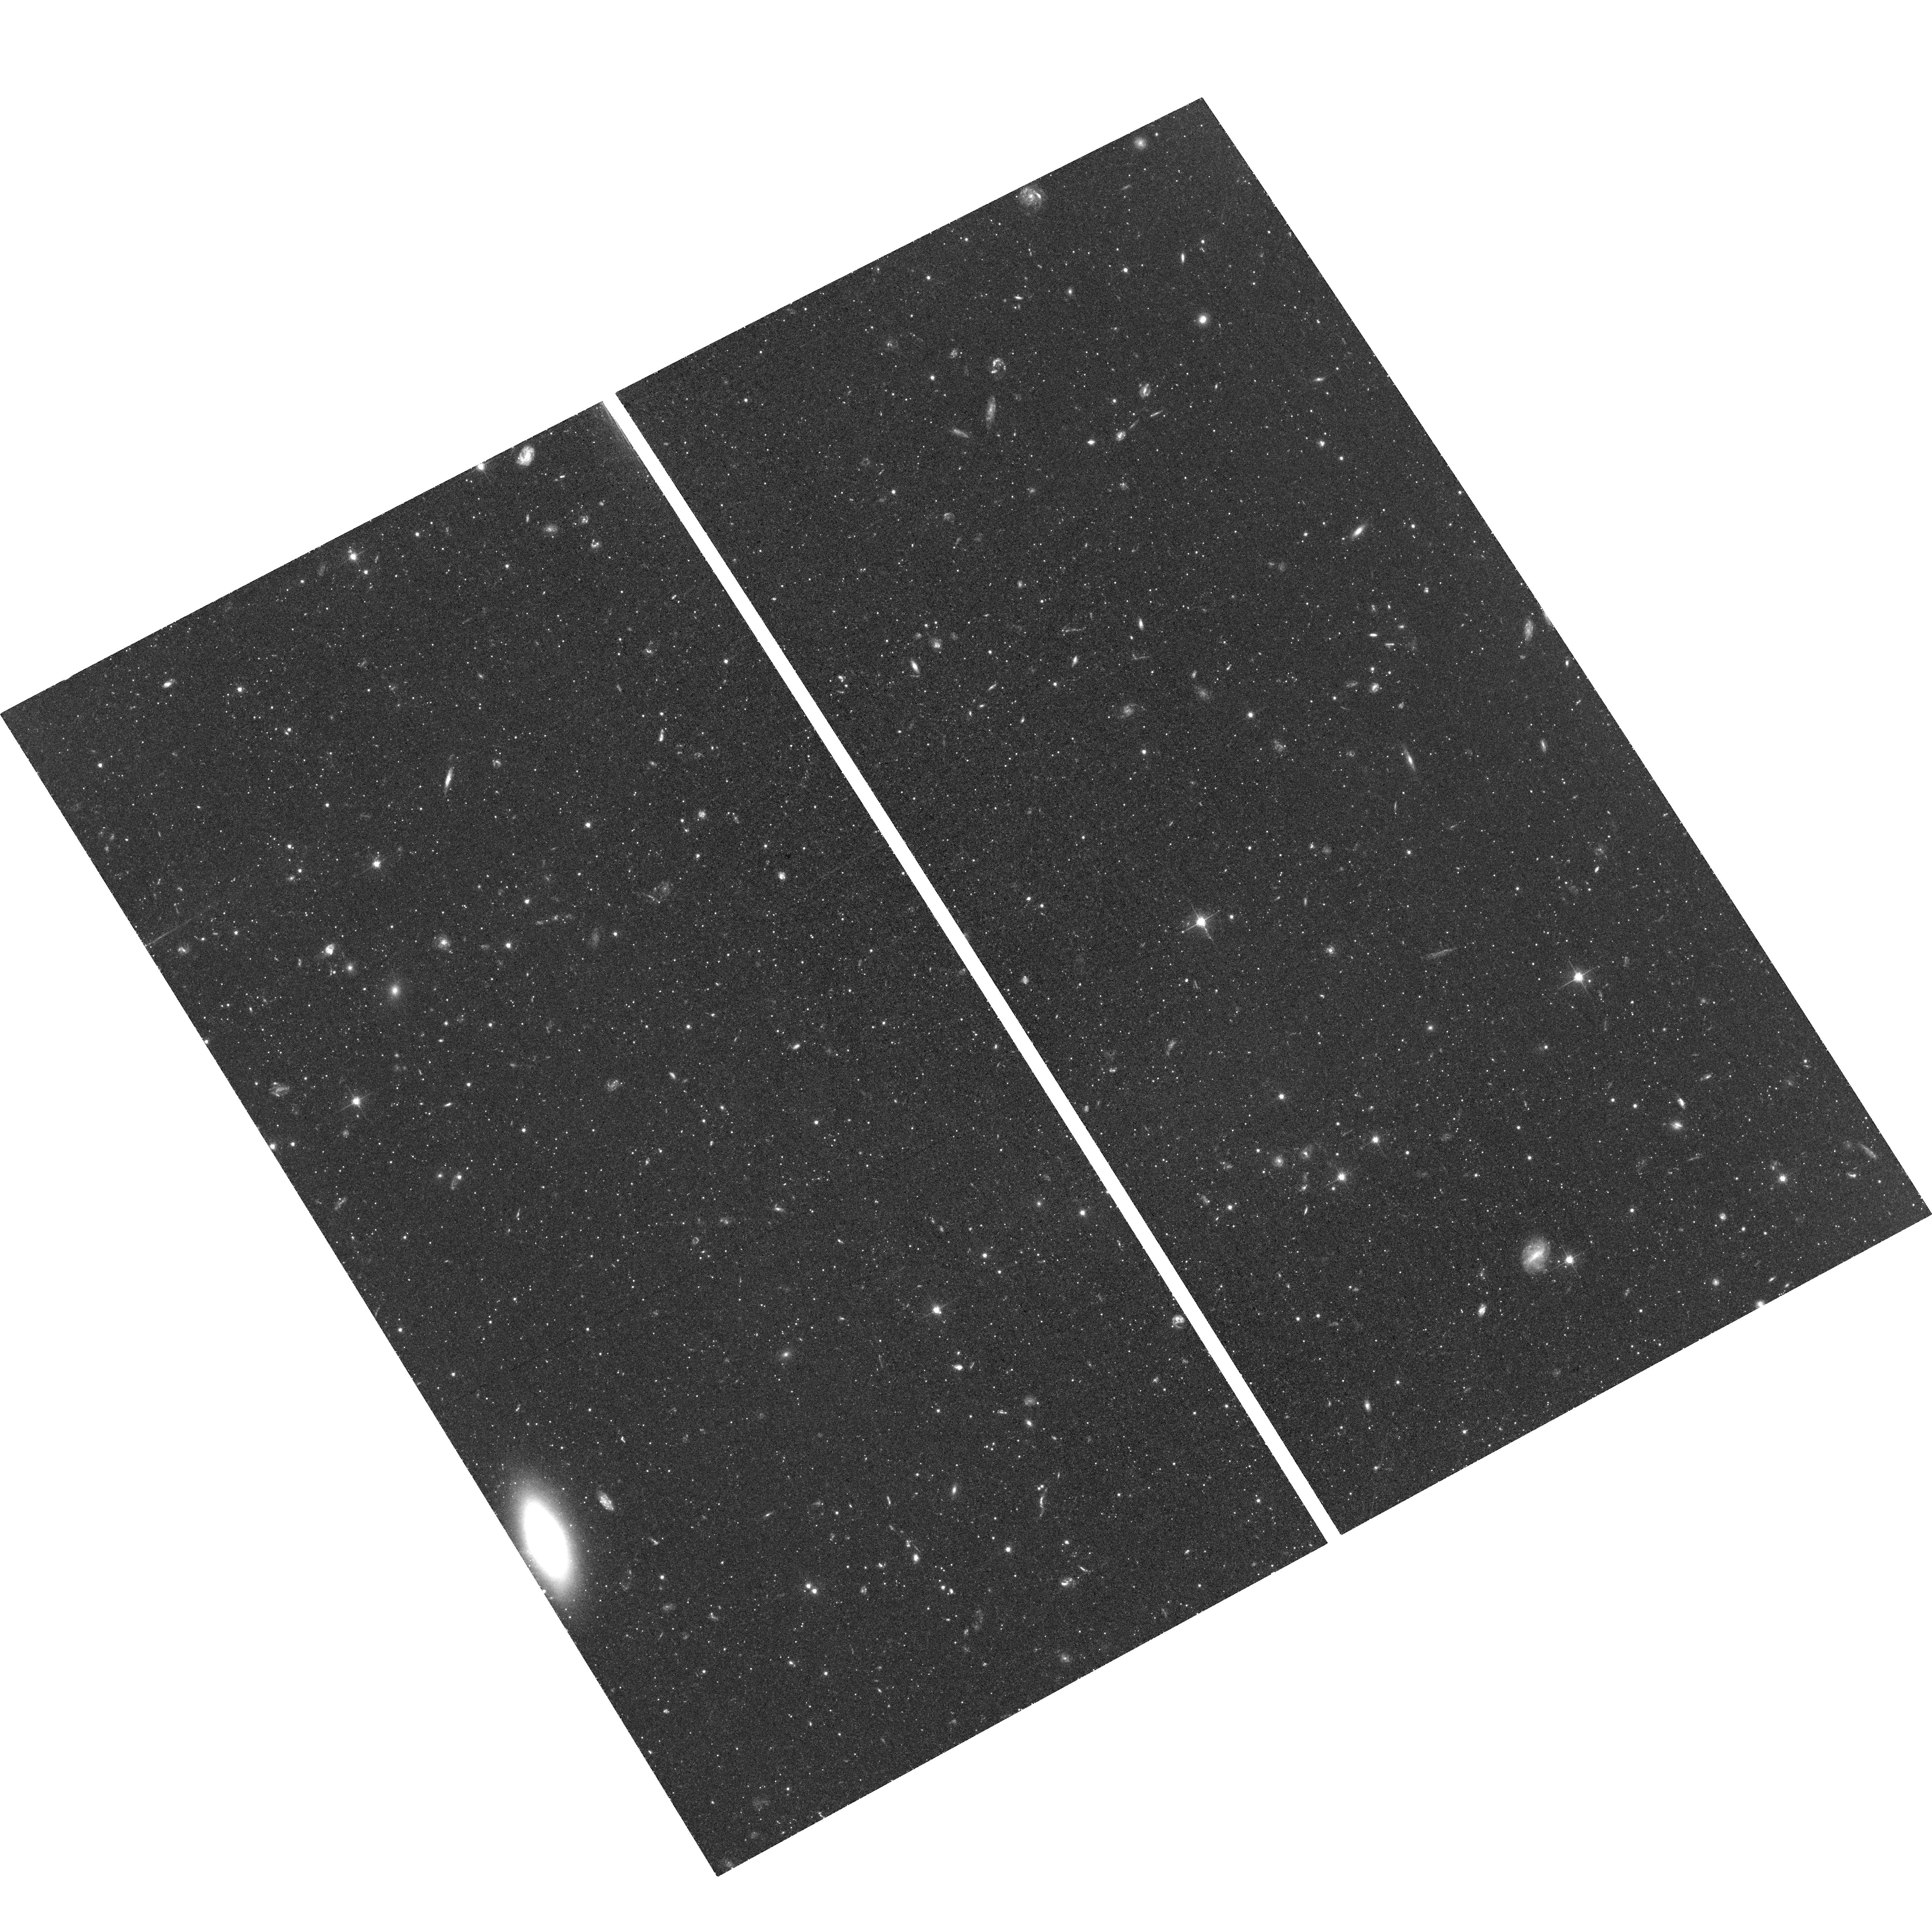
Target: CVN-I-DSPH-2
Instrument: ACS/WFC
Filter: F606W
Exposure: 1.4 h
Observation ID: hst_15476_03_acs_wfc_f606w_jdt303

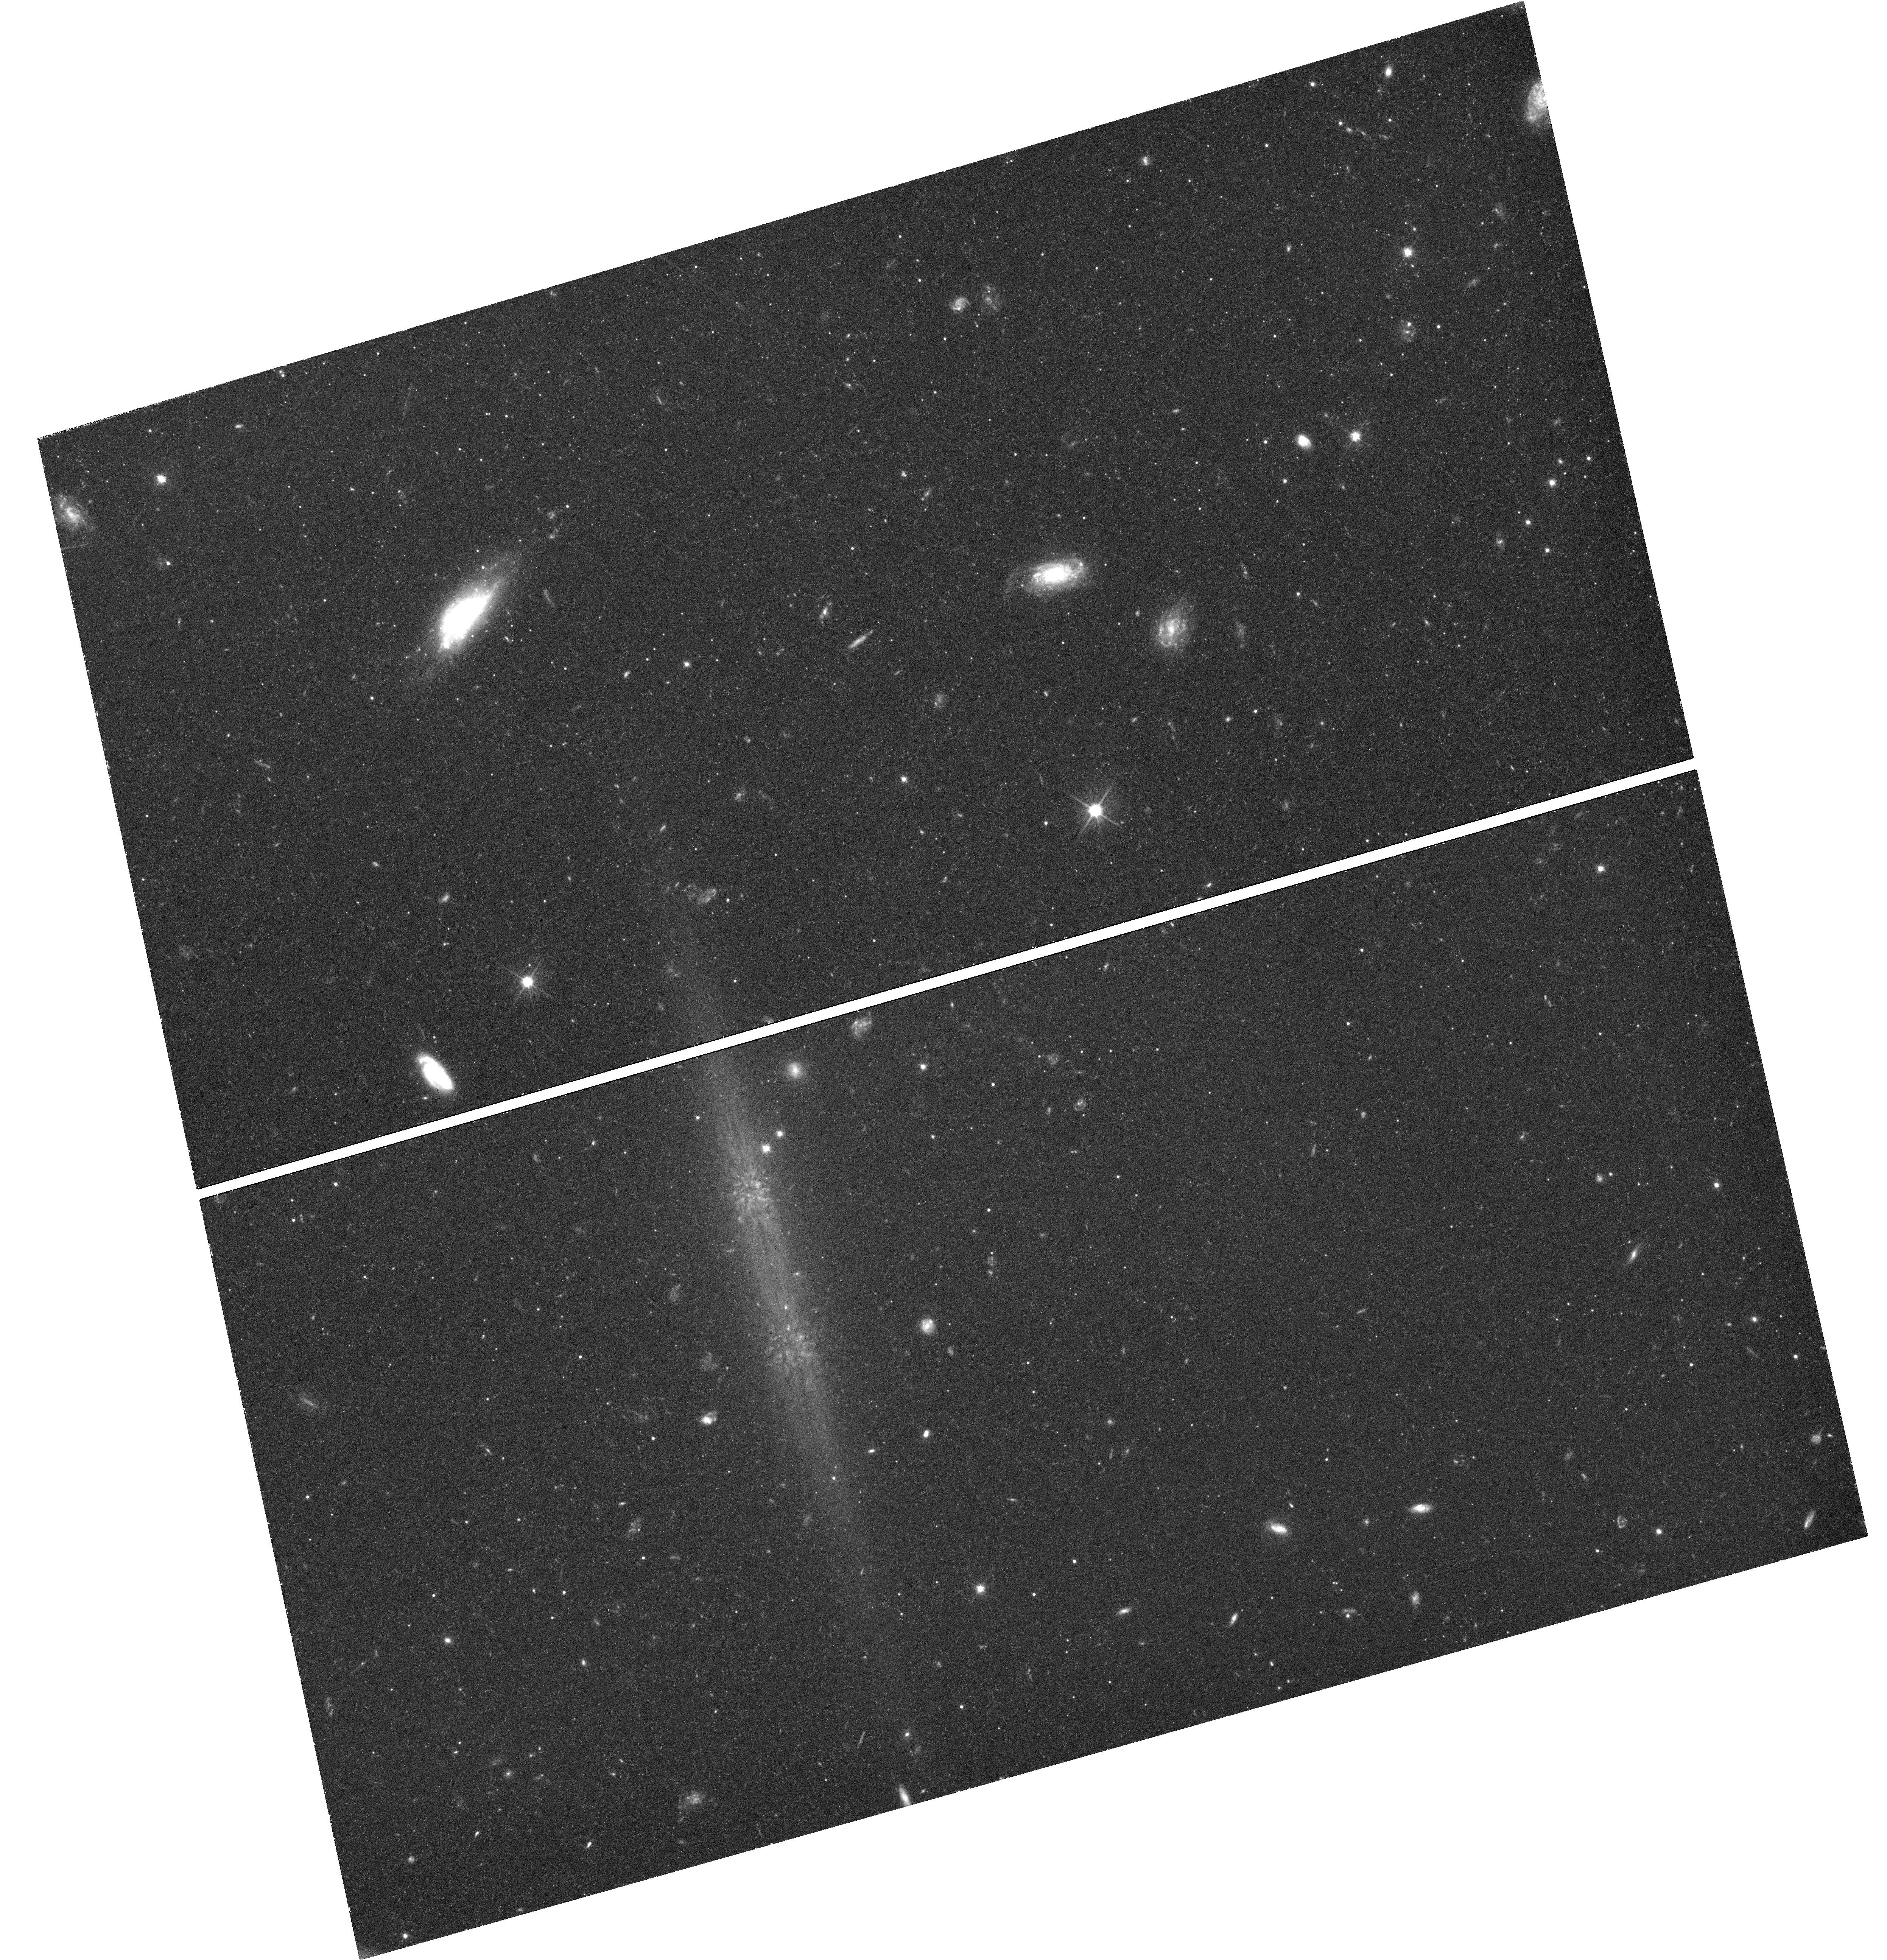
Target: field at RA 202.047°, Dec 33.491°
Instrument: WFC3/UVIS
Filter: F606W
Exposure: 1.5 h
Observation ID: hst_15476_01_wfc3_uvis_f606w_idt301

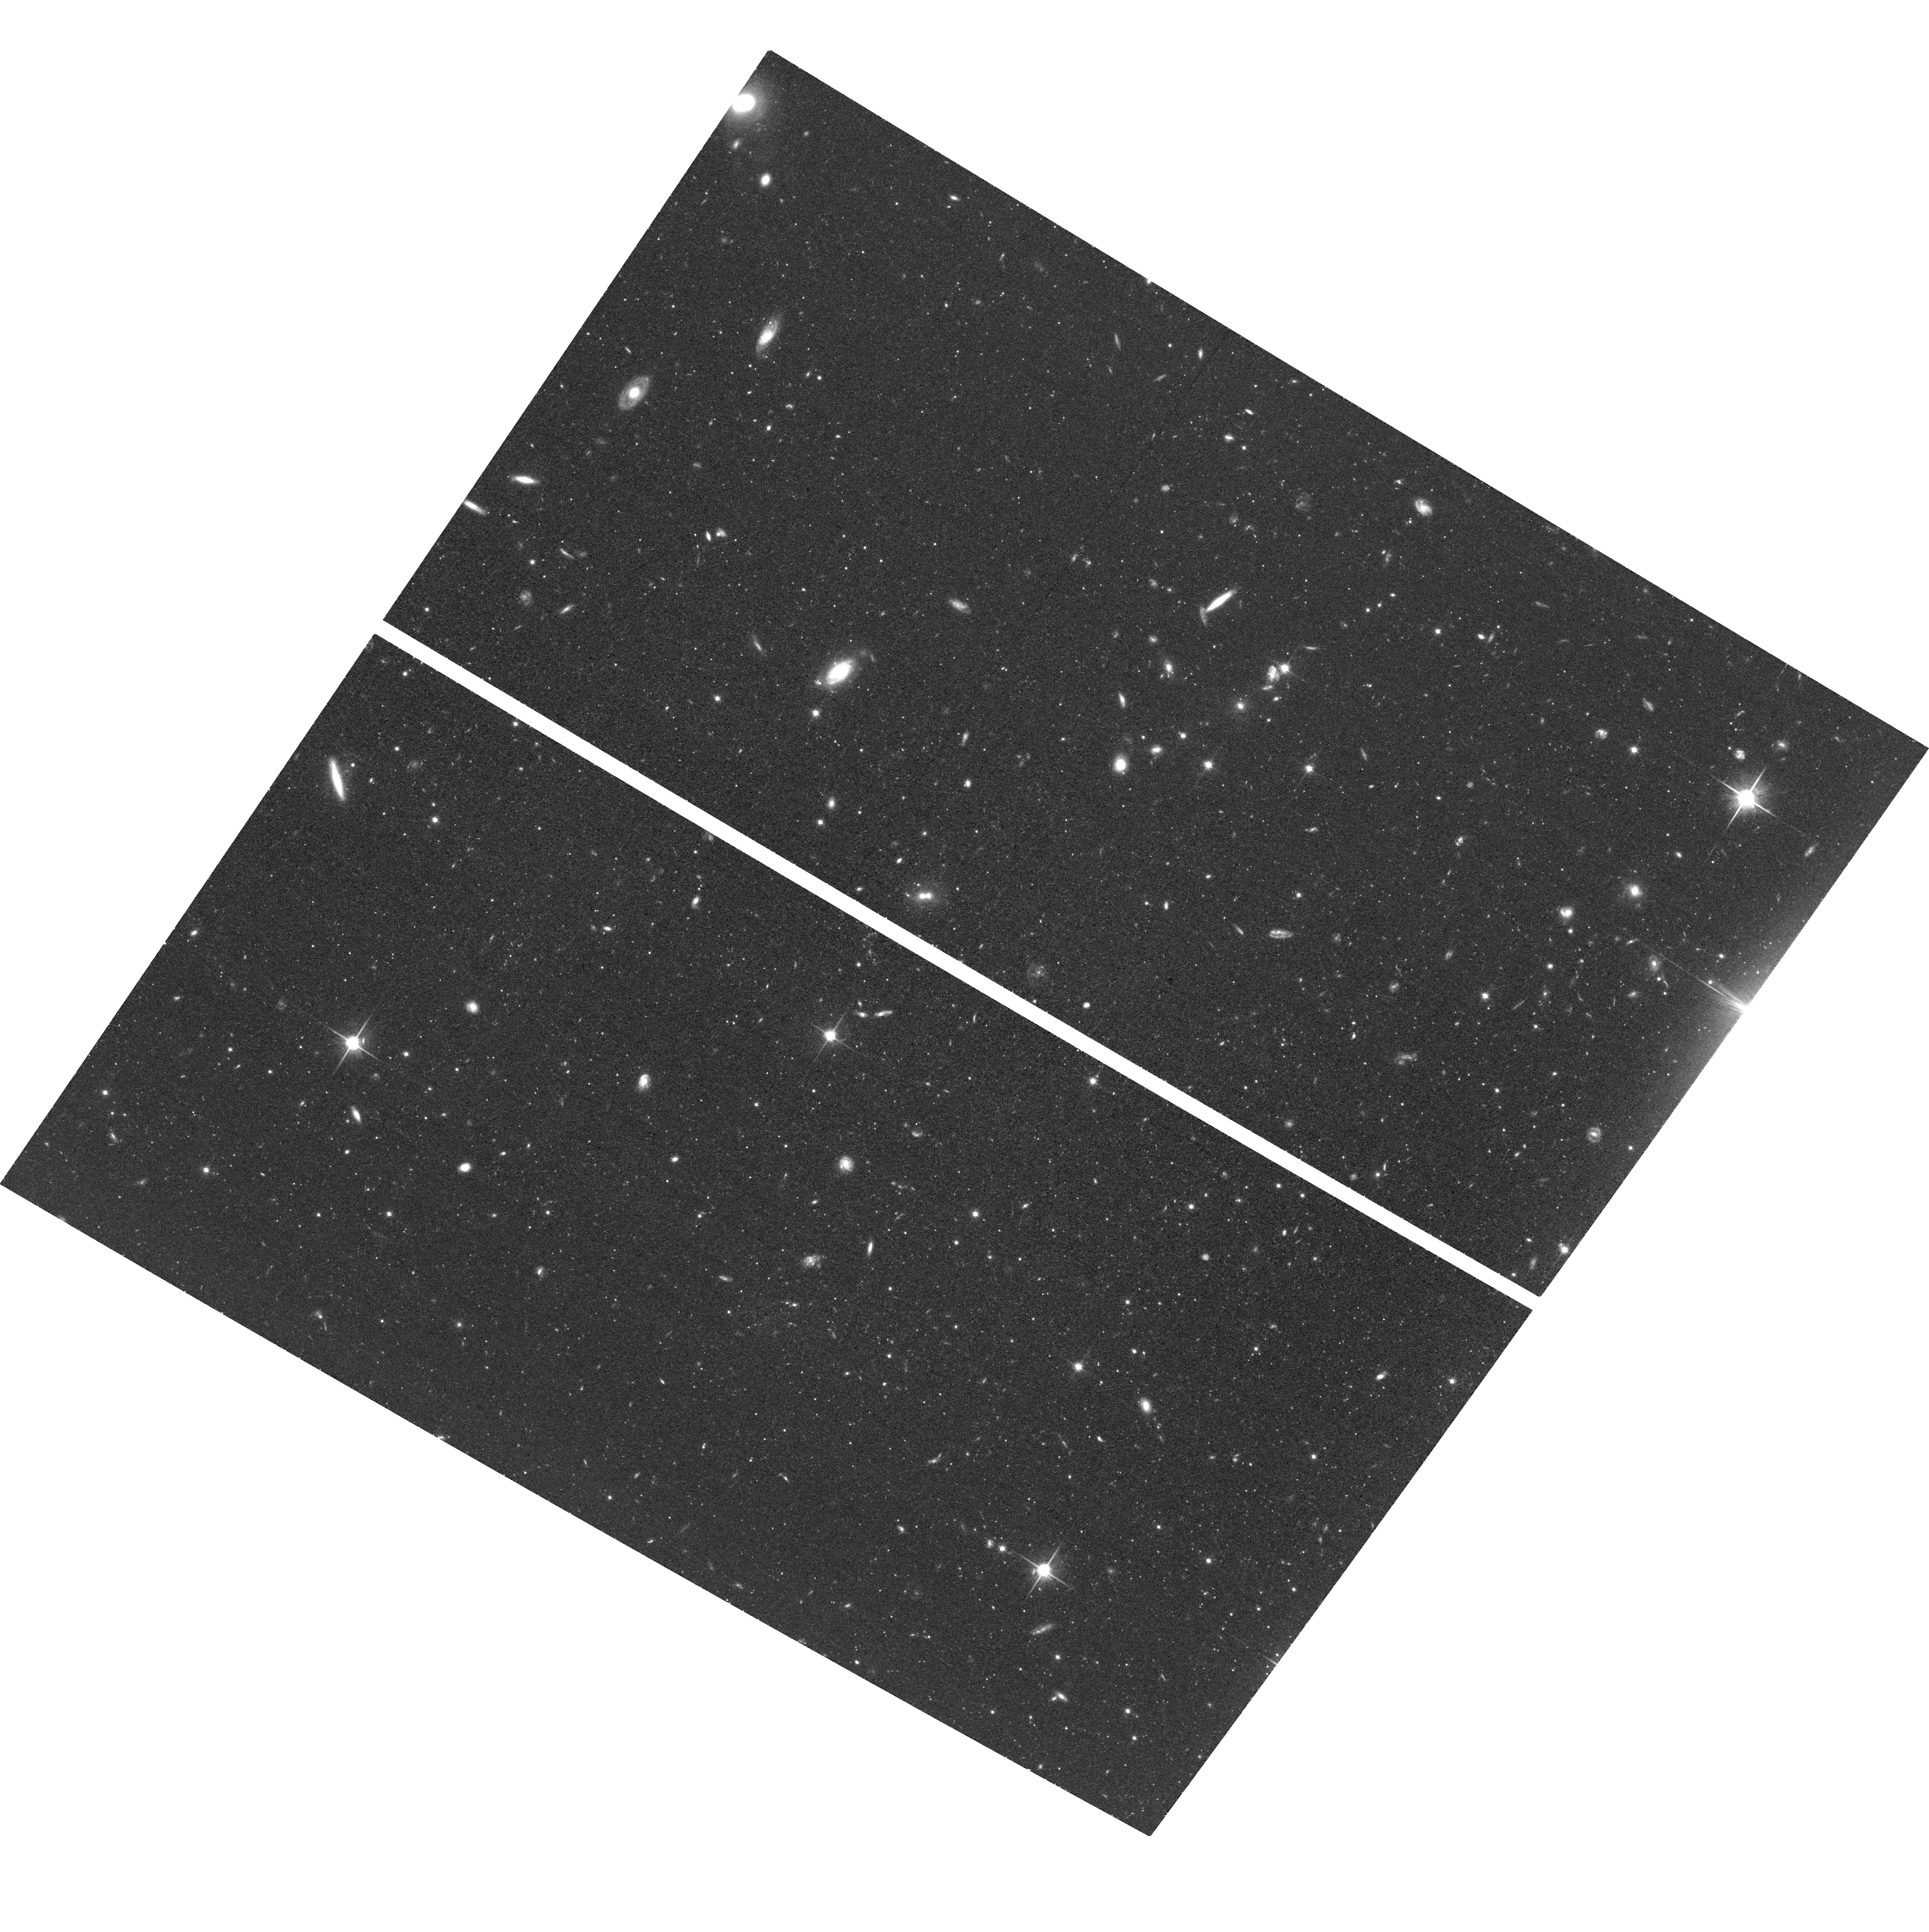
Target: CVN-I-DSPH-1
Instrument: ACS/WFC
Filter: F814W
Exposure: 1.4 h
Observation ID: hst_15476_02_acs_wfc_f814w_jdt302

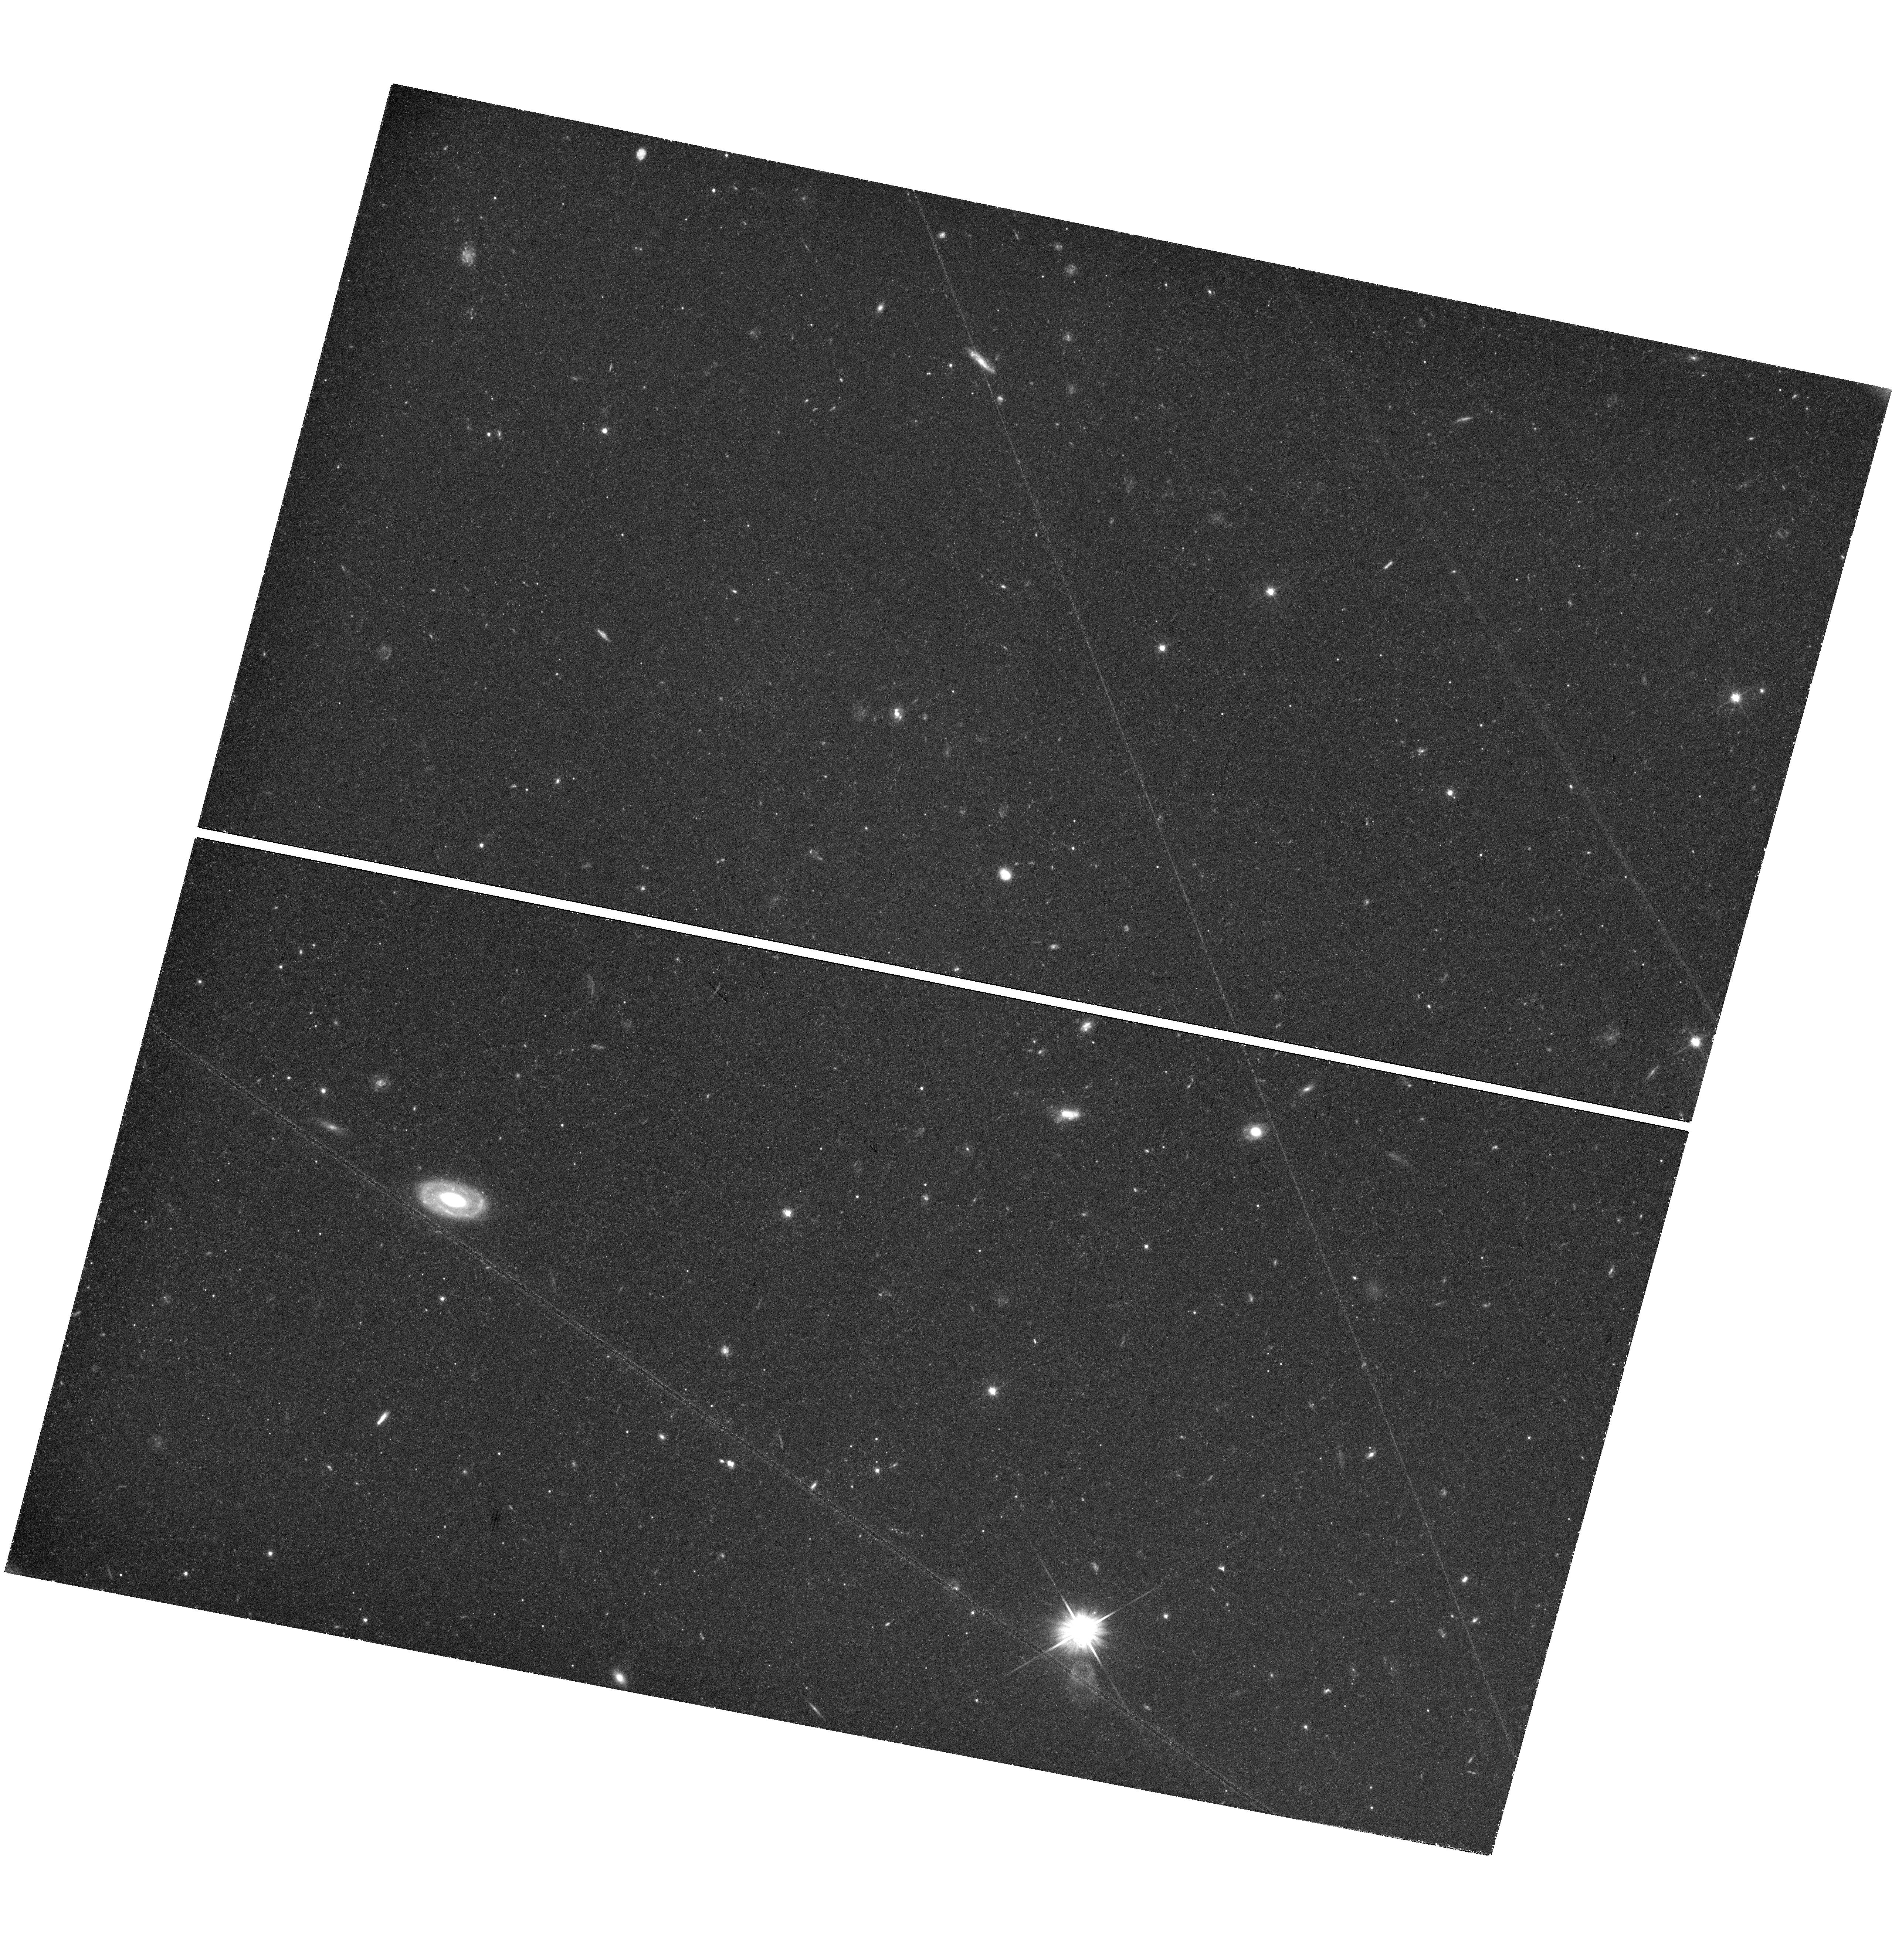
Target: field at RA 201.983°, Dec 33.652°
Instrument: WFC3/UVIS
Filter: F606W
Exposure: 1.5 h
Observation ID: hst_15476_03_wfc3_uvis_f606w_idt303

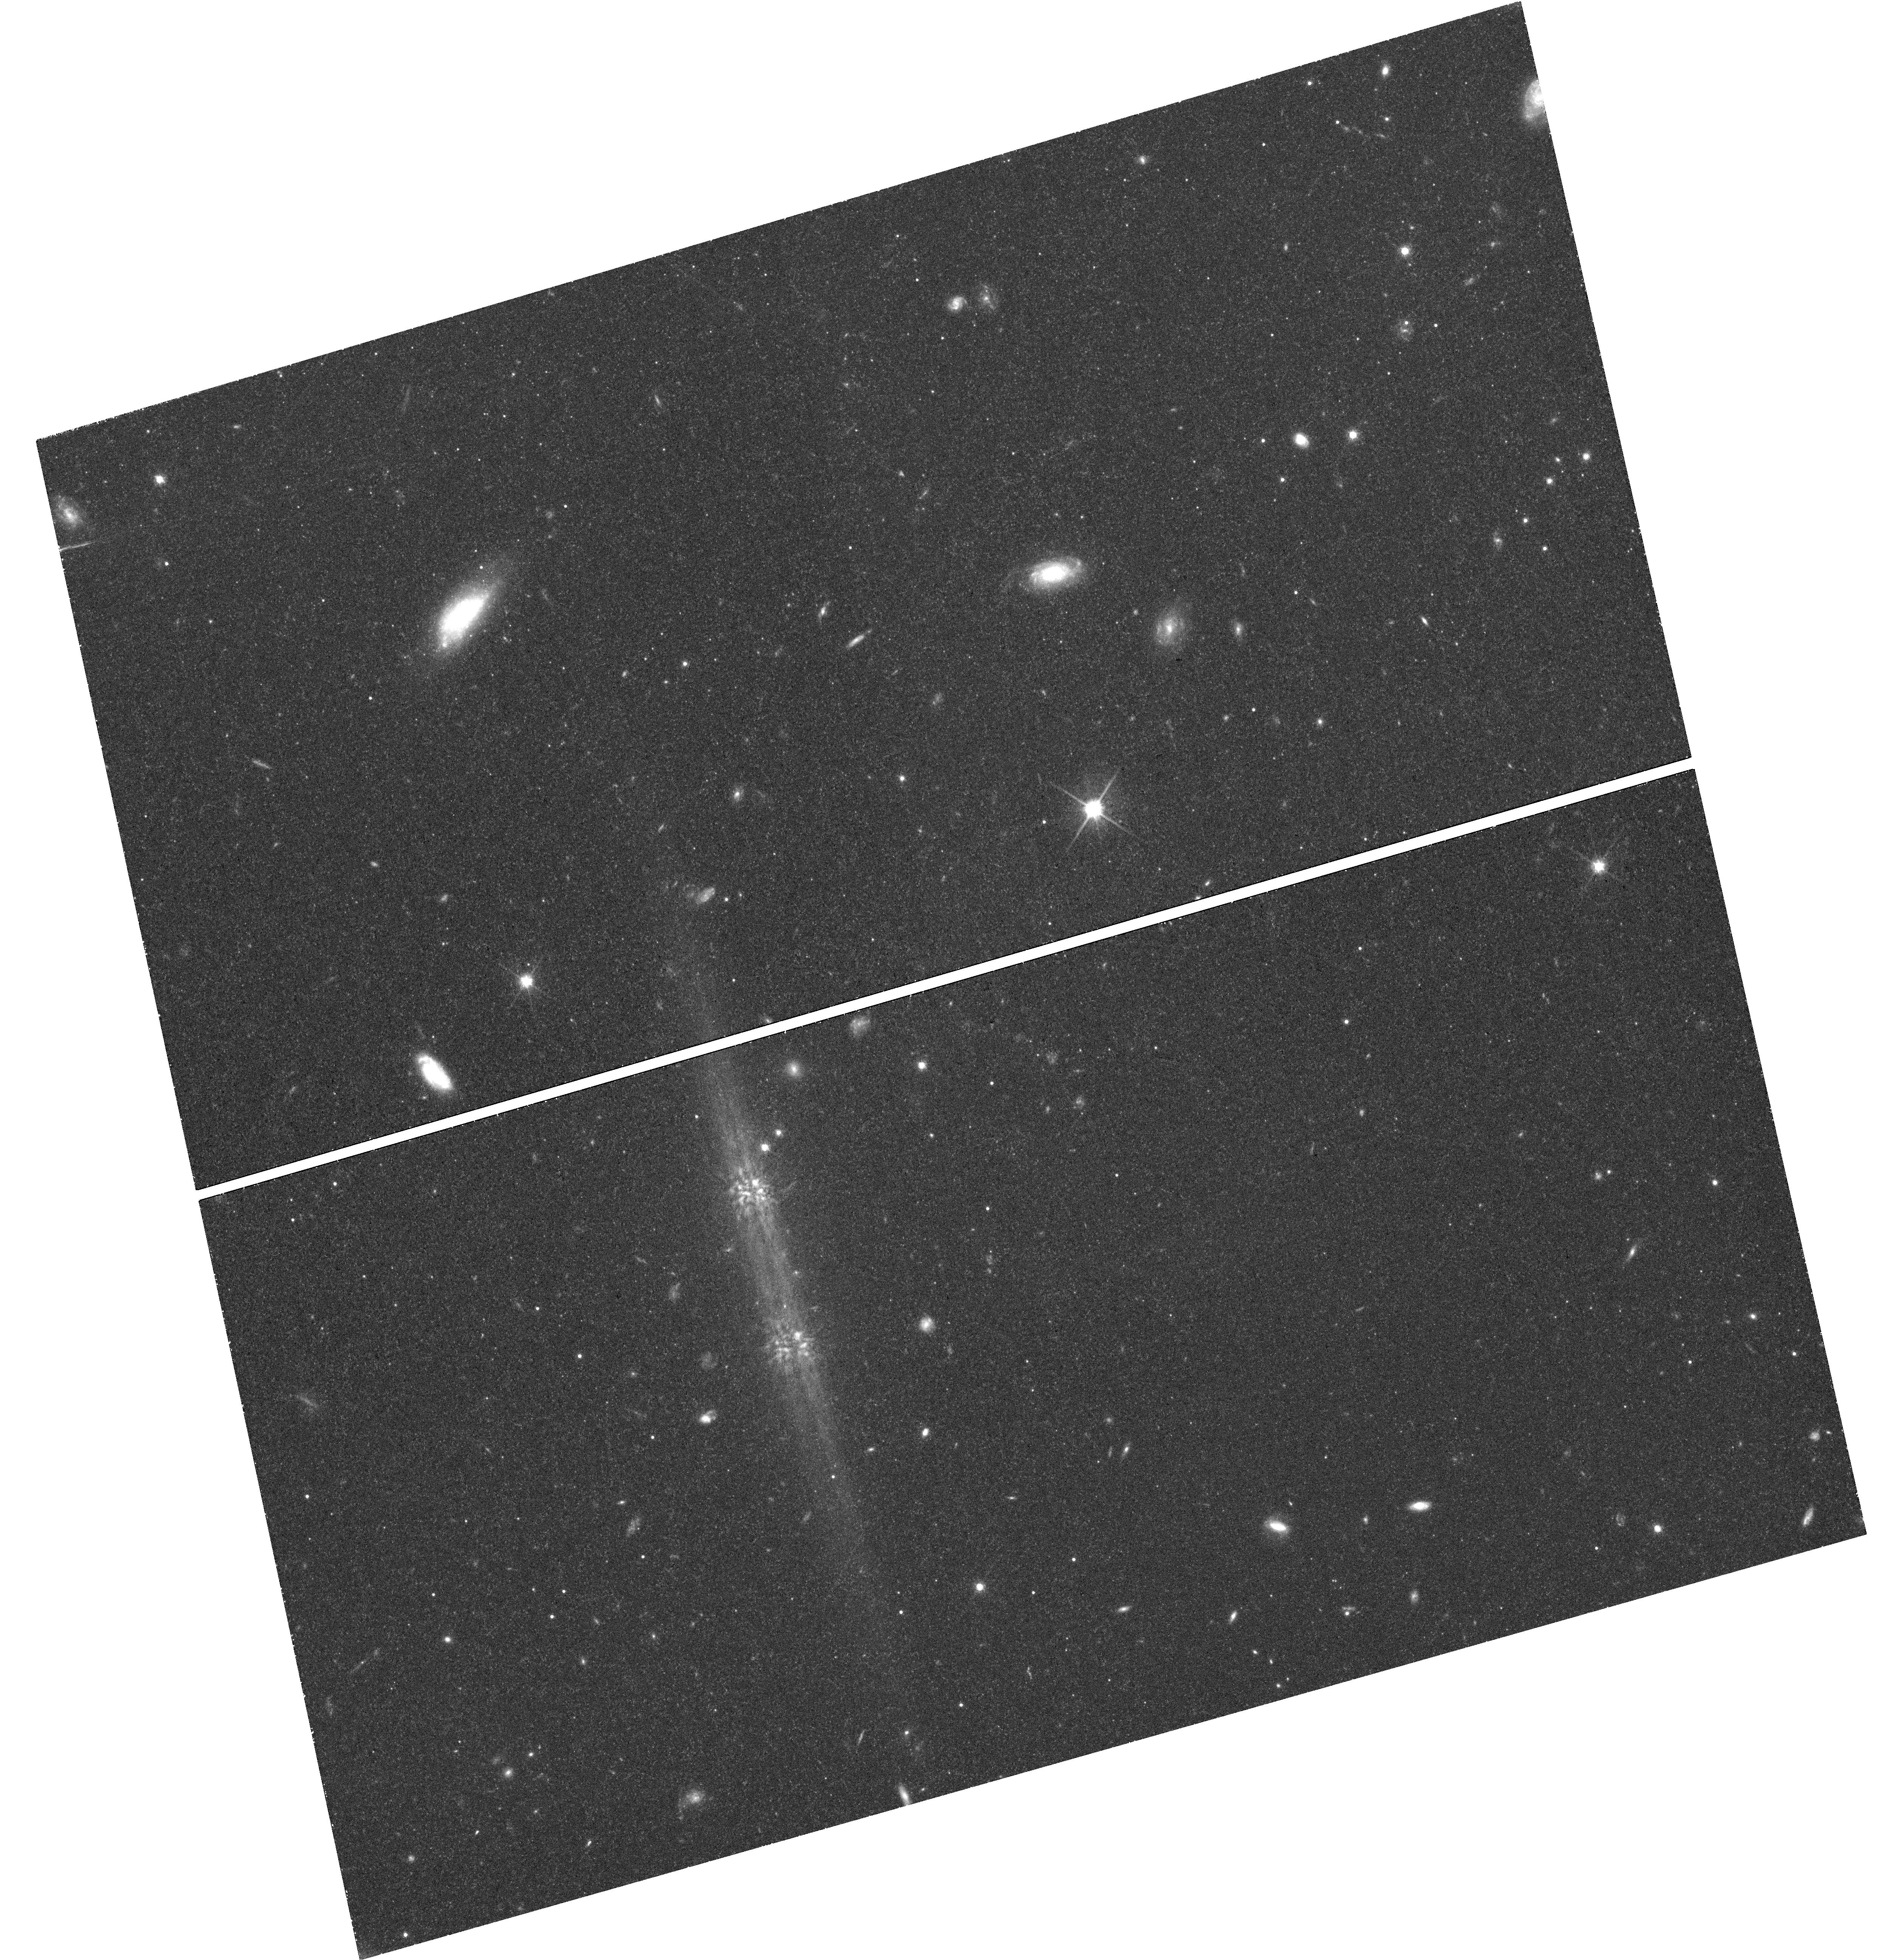
Target: field at RA 202.047°, Dec 33.491°
Instrument: WFC3/UVIS
Filter: F814W
Exposure: 1.4 h
Observation ID: hst_15476_02_wfc3_uvis_f814w_idt302

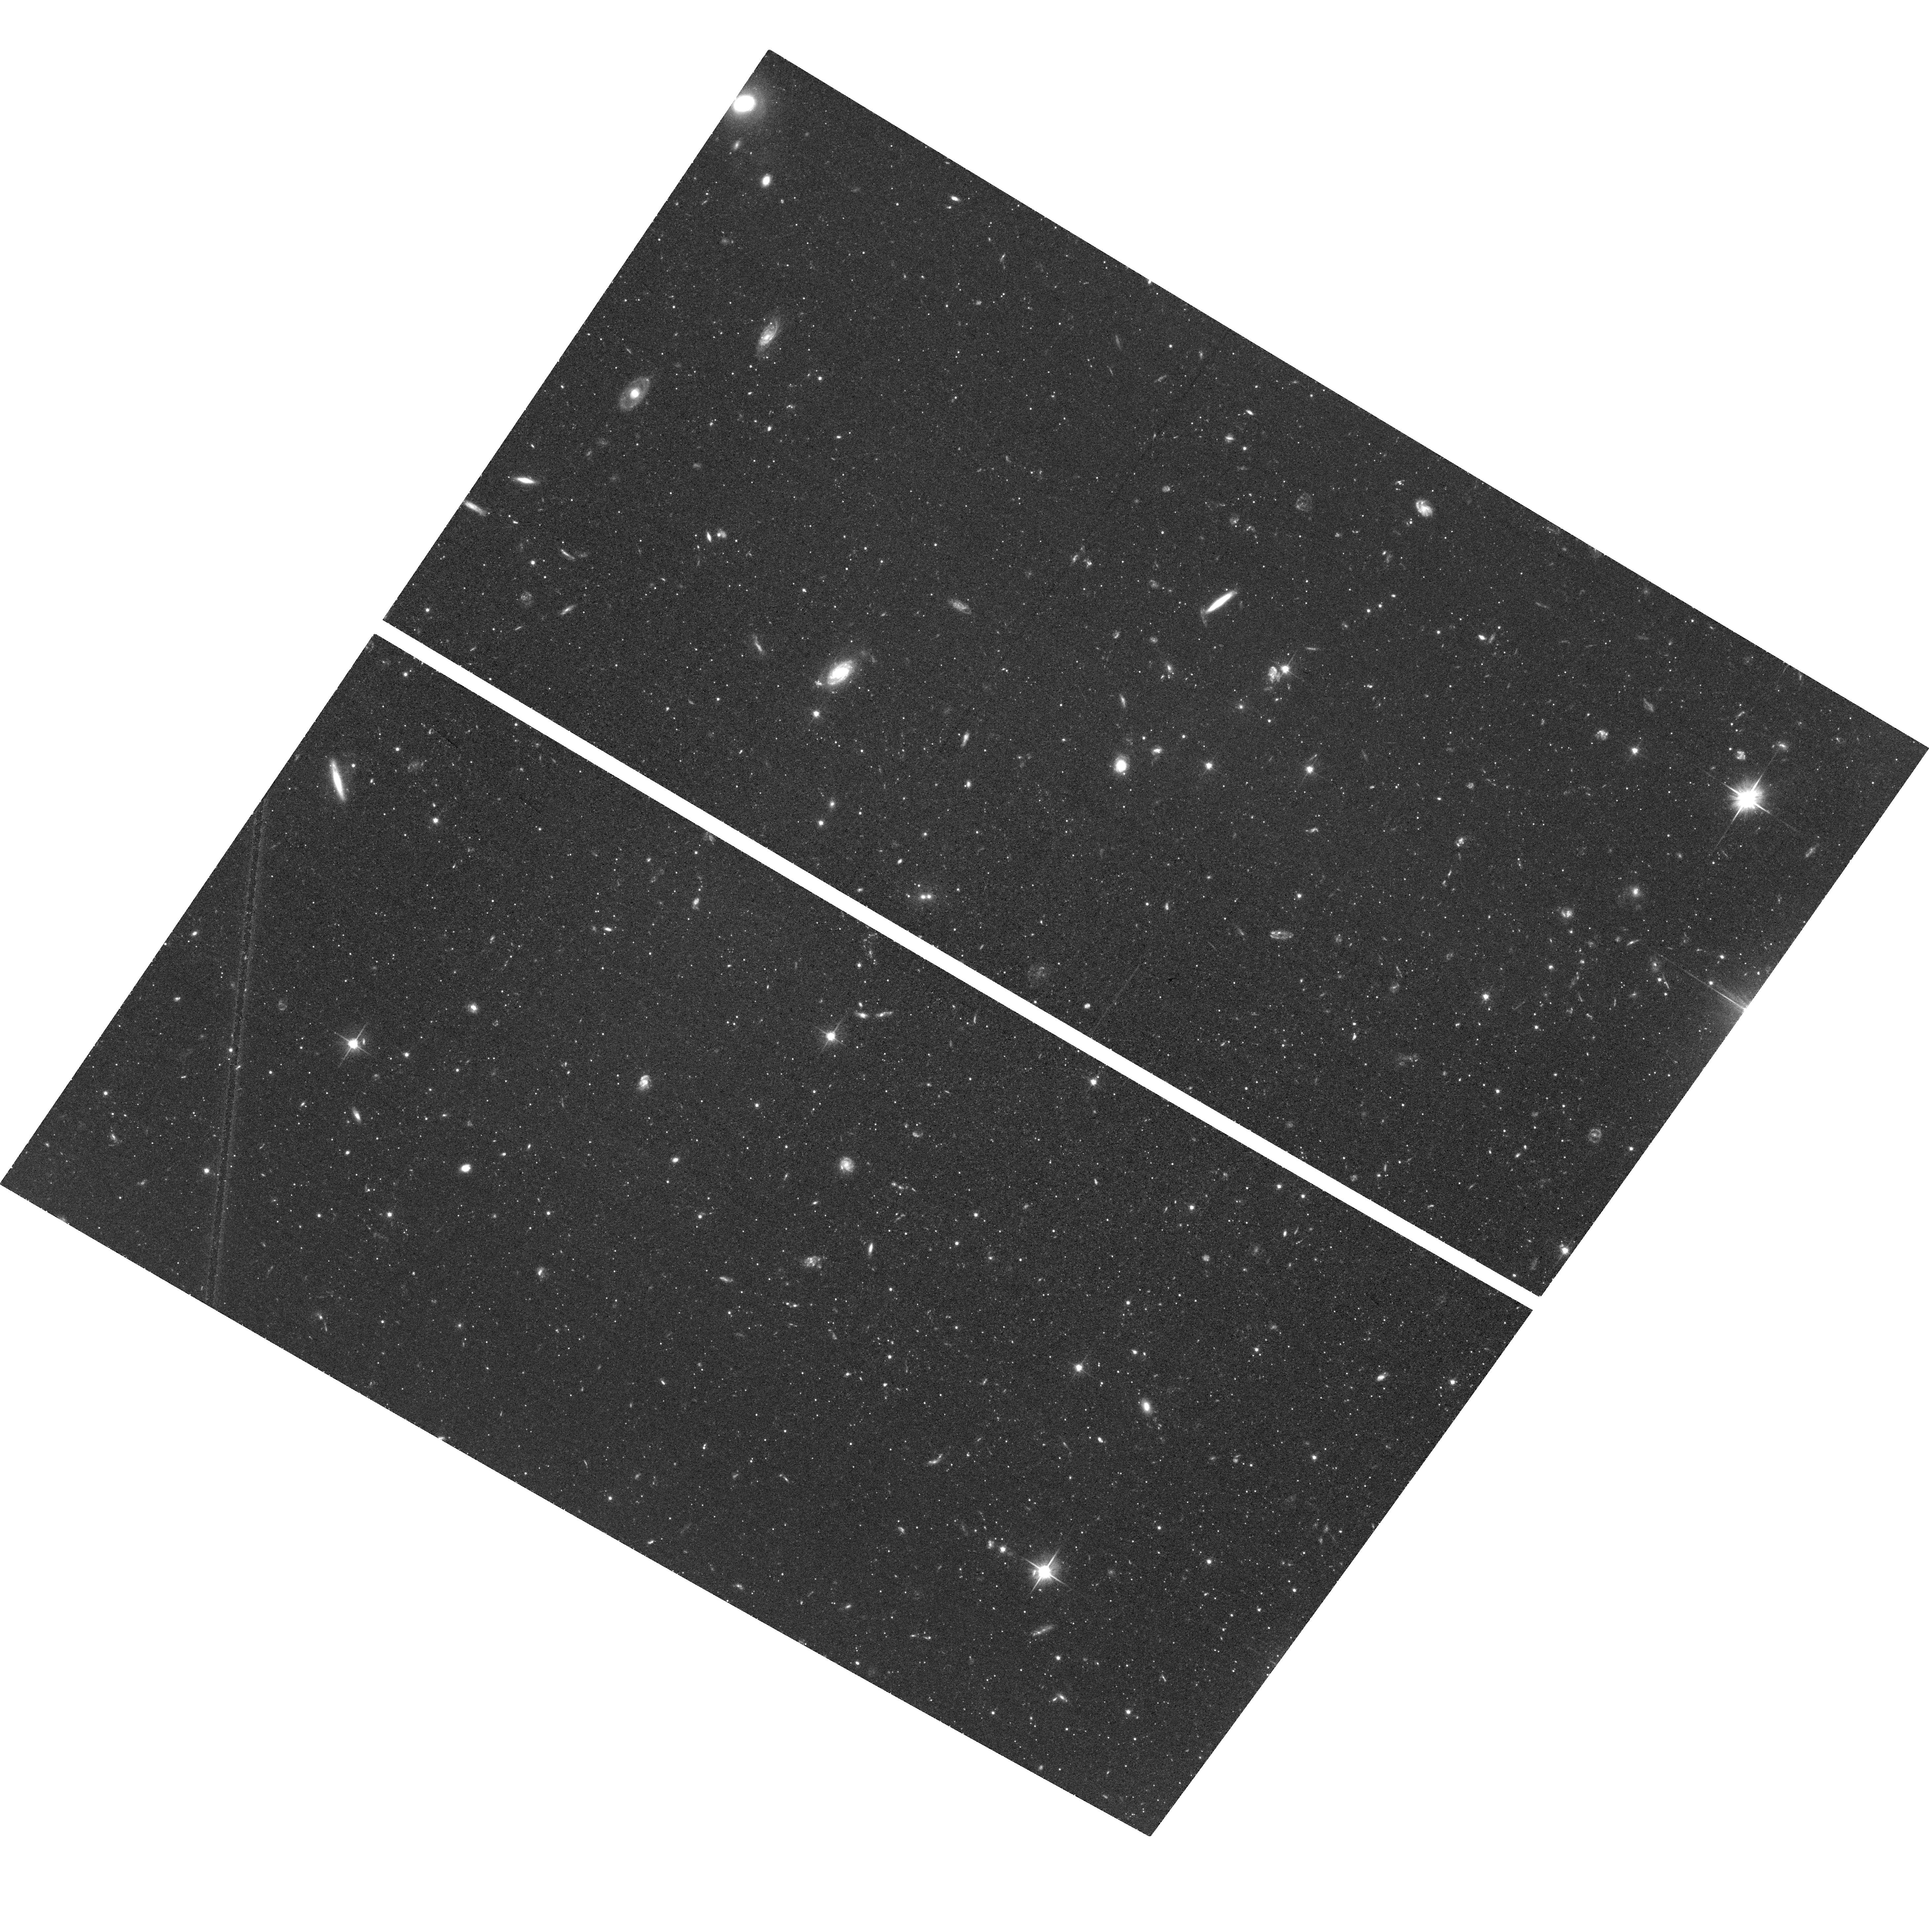
Target: CVN-I-DSPH-1
Instrument: ACS/WFC
Filter: F606W
Exposure: 1.4 h
Observation ID: hst_15476_01_acs_wfc_f606w_jdt301

The Formation History of Milky Way Satellite Canes Venatici I (PI: Weisz, Daniel R.)

We propose deep ACS/WFC and WFC3/UVIS F606W and F814W imaging of Milky Way (MW) satellite Canes Venatici I (CVn I) to measure its star formation history (SFH) and establish first epoch imaging for its proper motion (PM) determination. CVn I (Mv = -7.9) is a distant ( ~220 kpc) MW satellite that straddles the boundary between ultra-faint and classical dwarf galaxy. It is among the most diffuse, faint satellites in the local Universe (r_h > 500pc, mu=28.1 mag/arcsec^2), but whether its low density is intrinsic or environmentally driven remains unknown. The SFH and PM motion measurements enable a wide range of immediate and long term science including (1) determining if the timing and intensity of star formation can explain CVn I's low density through dark matter core creation; (2) examining how reionization impacts galaxy formation in this transitional mass regime; (3) checking if the sub-Solar stellar IMF follows the trends established in other ultra-faint galaxies; (4) determining if CVn I's orbital history includes a close pericentric passage (< 20kpc) to the MW's disk, which would have tidally disturbed CVn I; (5) providing one of the most precise measurements of the total mass of the MW's halo. Furthermore, this program will put CVn I on same observational footing as all other MW satellites. Only HST can achieve any of these science goals. However, all archival HST observations of CVn I are inadequate. Maximizing the time baseline for PM measurement is scientifically imperative, but it will be 2 cycles until normal channels for small programs are restored. Waiting will substantially compromise the precision of the PM determination.